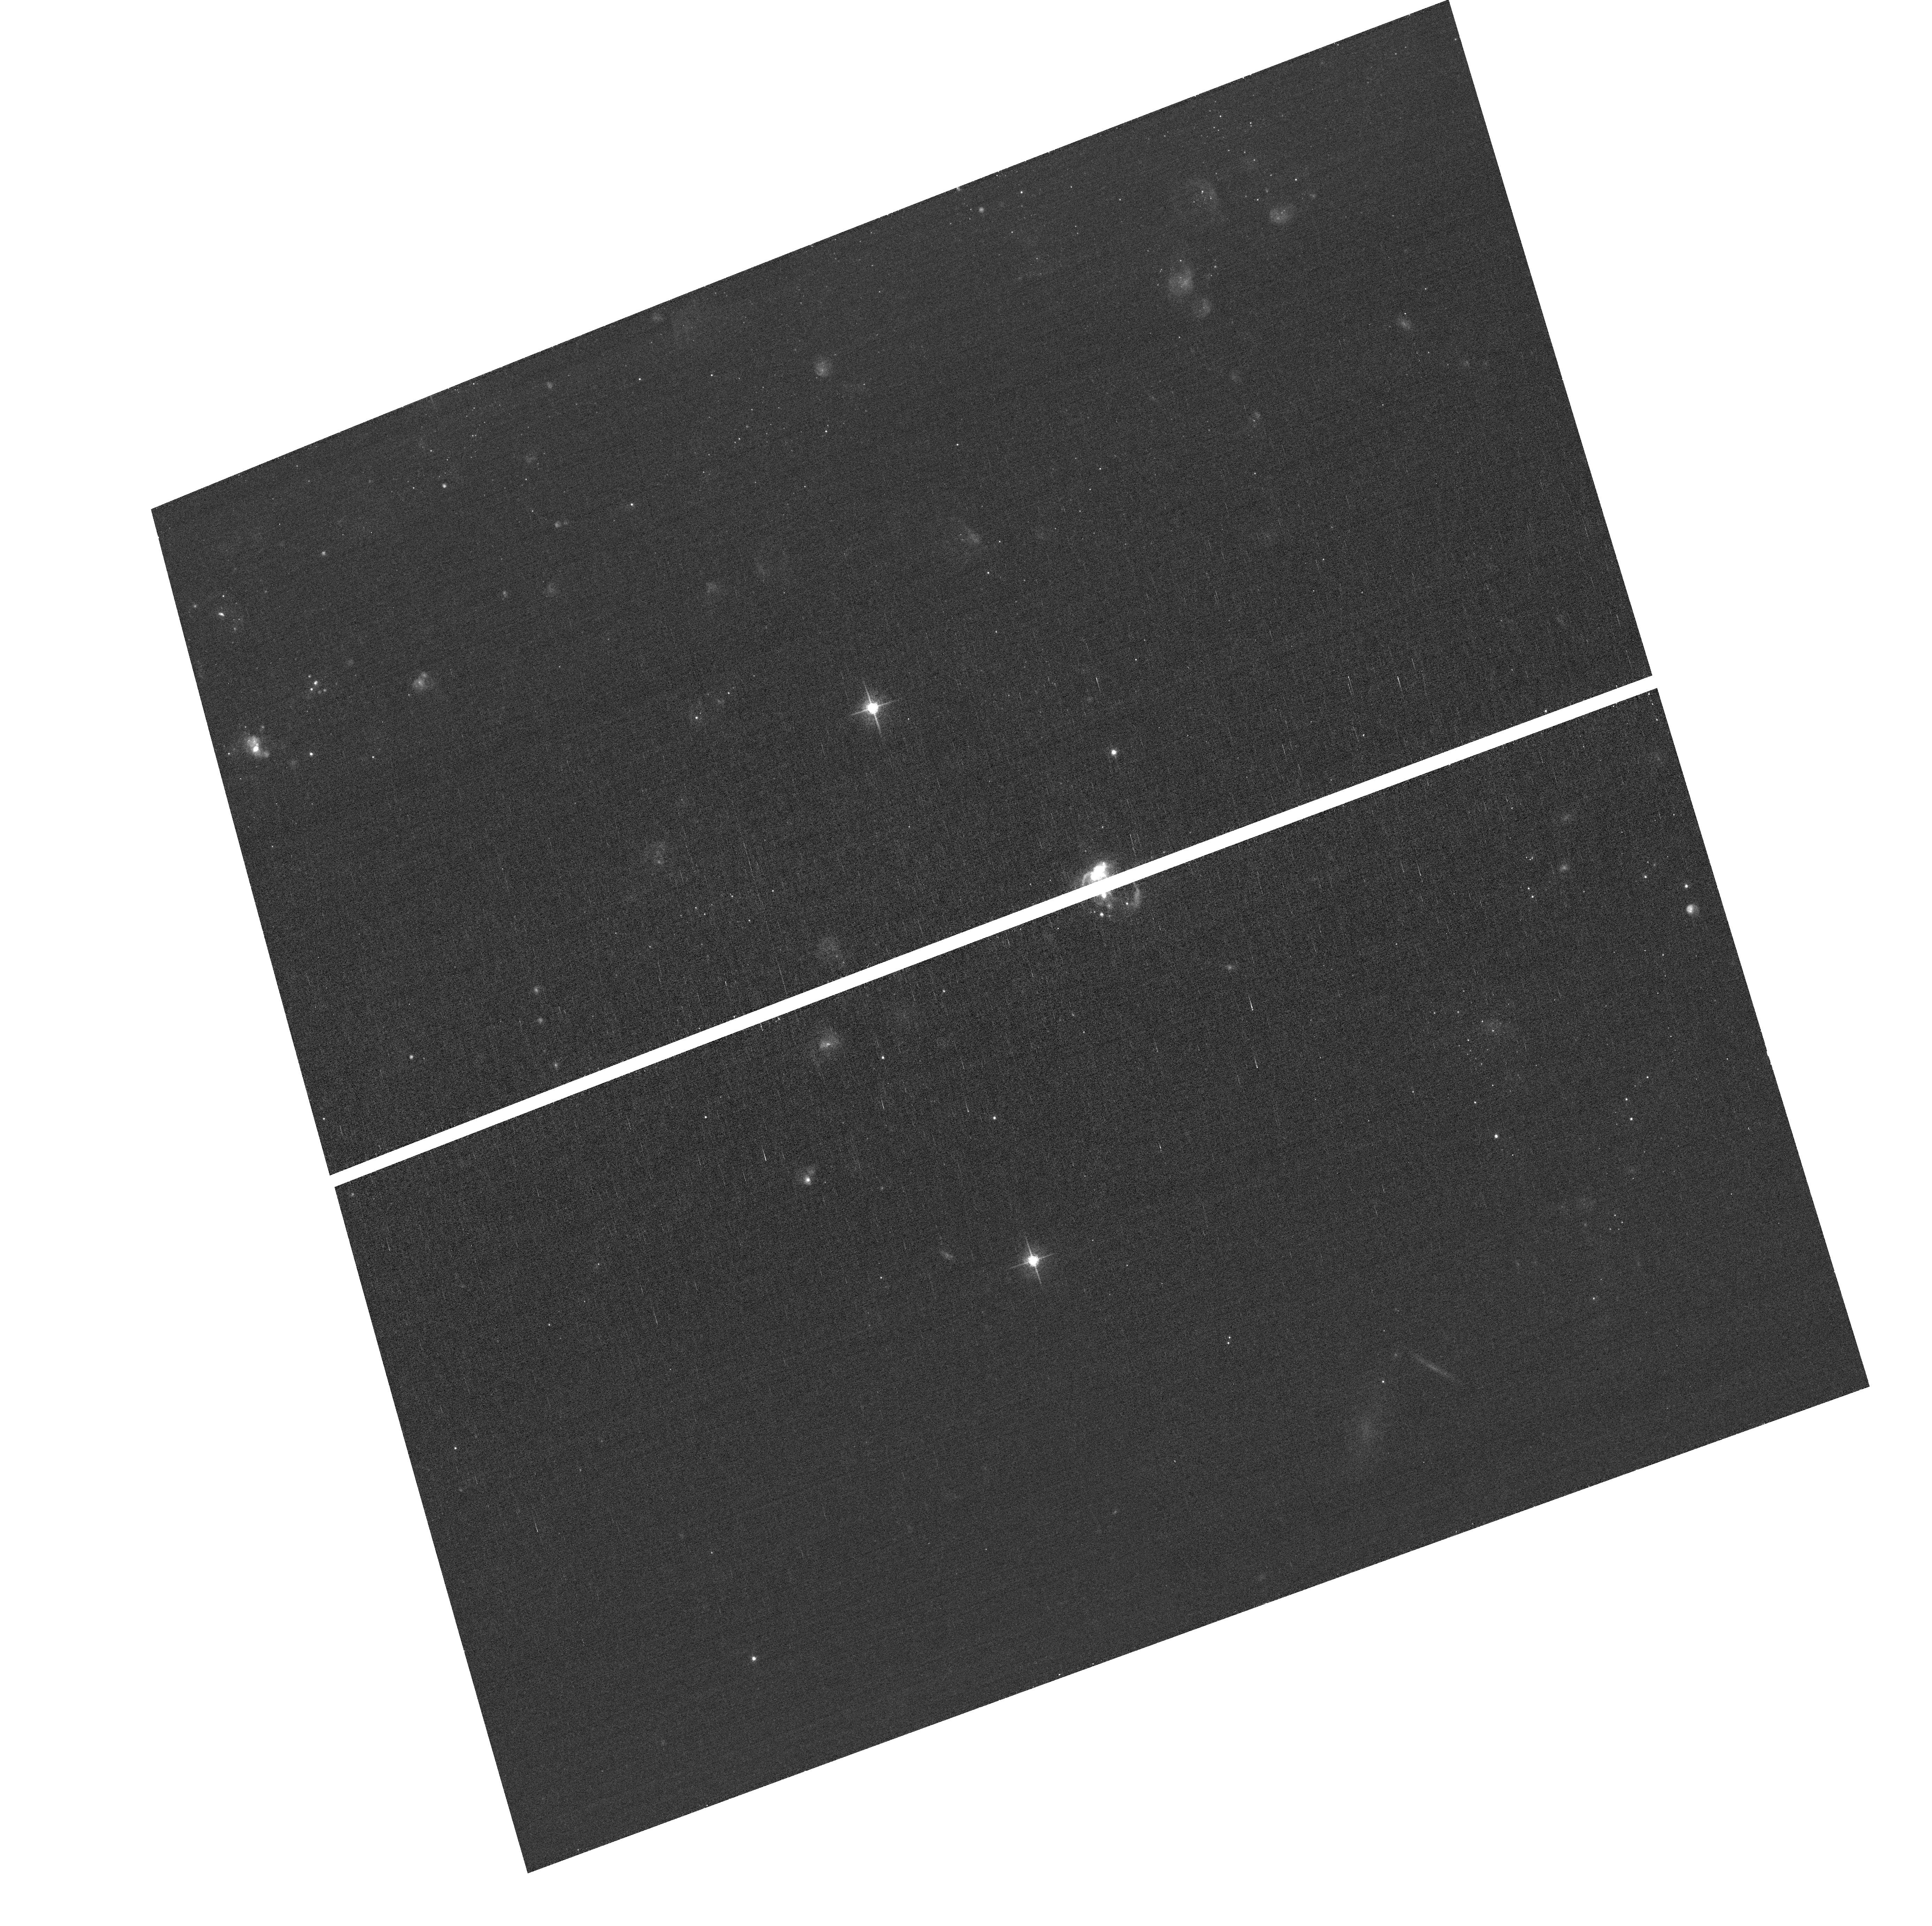
Target: field at RA 210.623°, Dec 54.229°. Instrument: ACS/WFC. Filter: F658N. Exposure: 43 min. Observation ID: hst_13737_01_acs_wfc_f658n_jcoy01

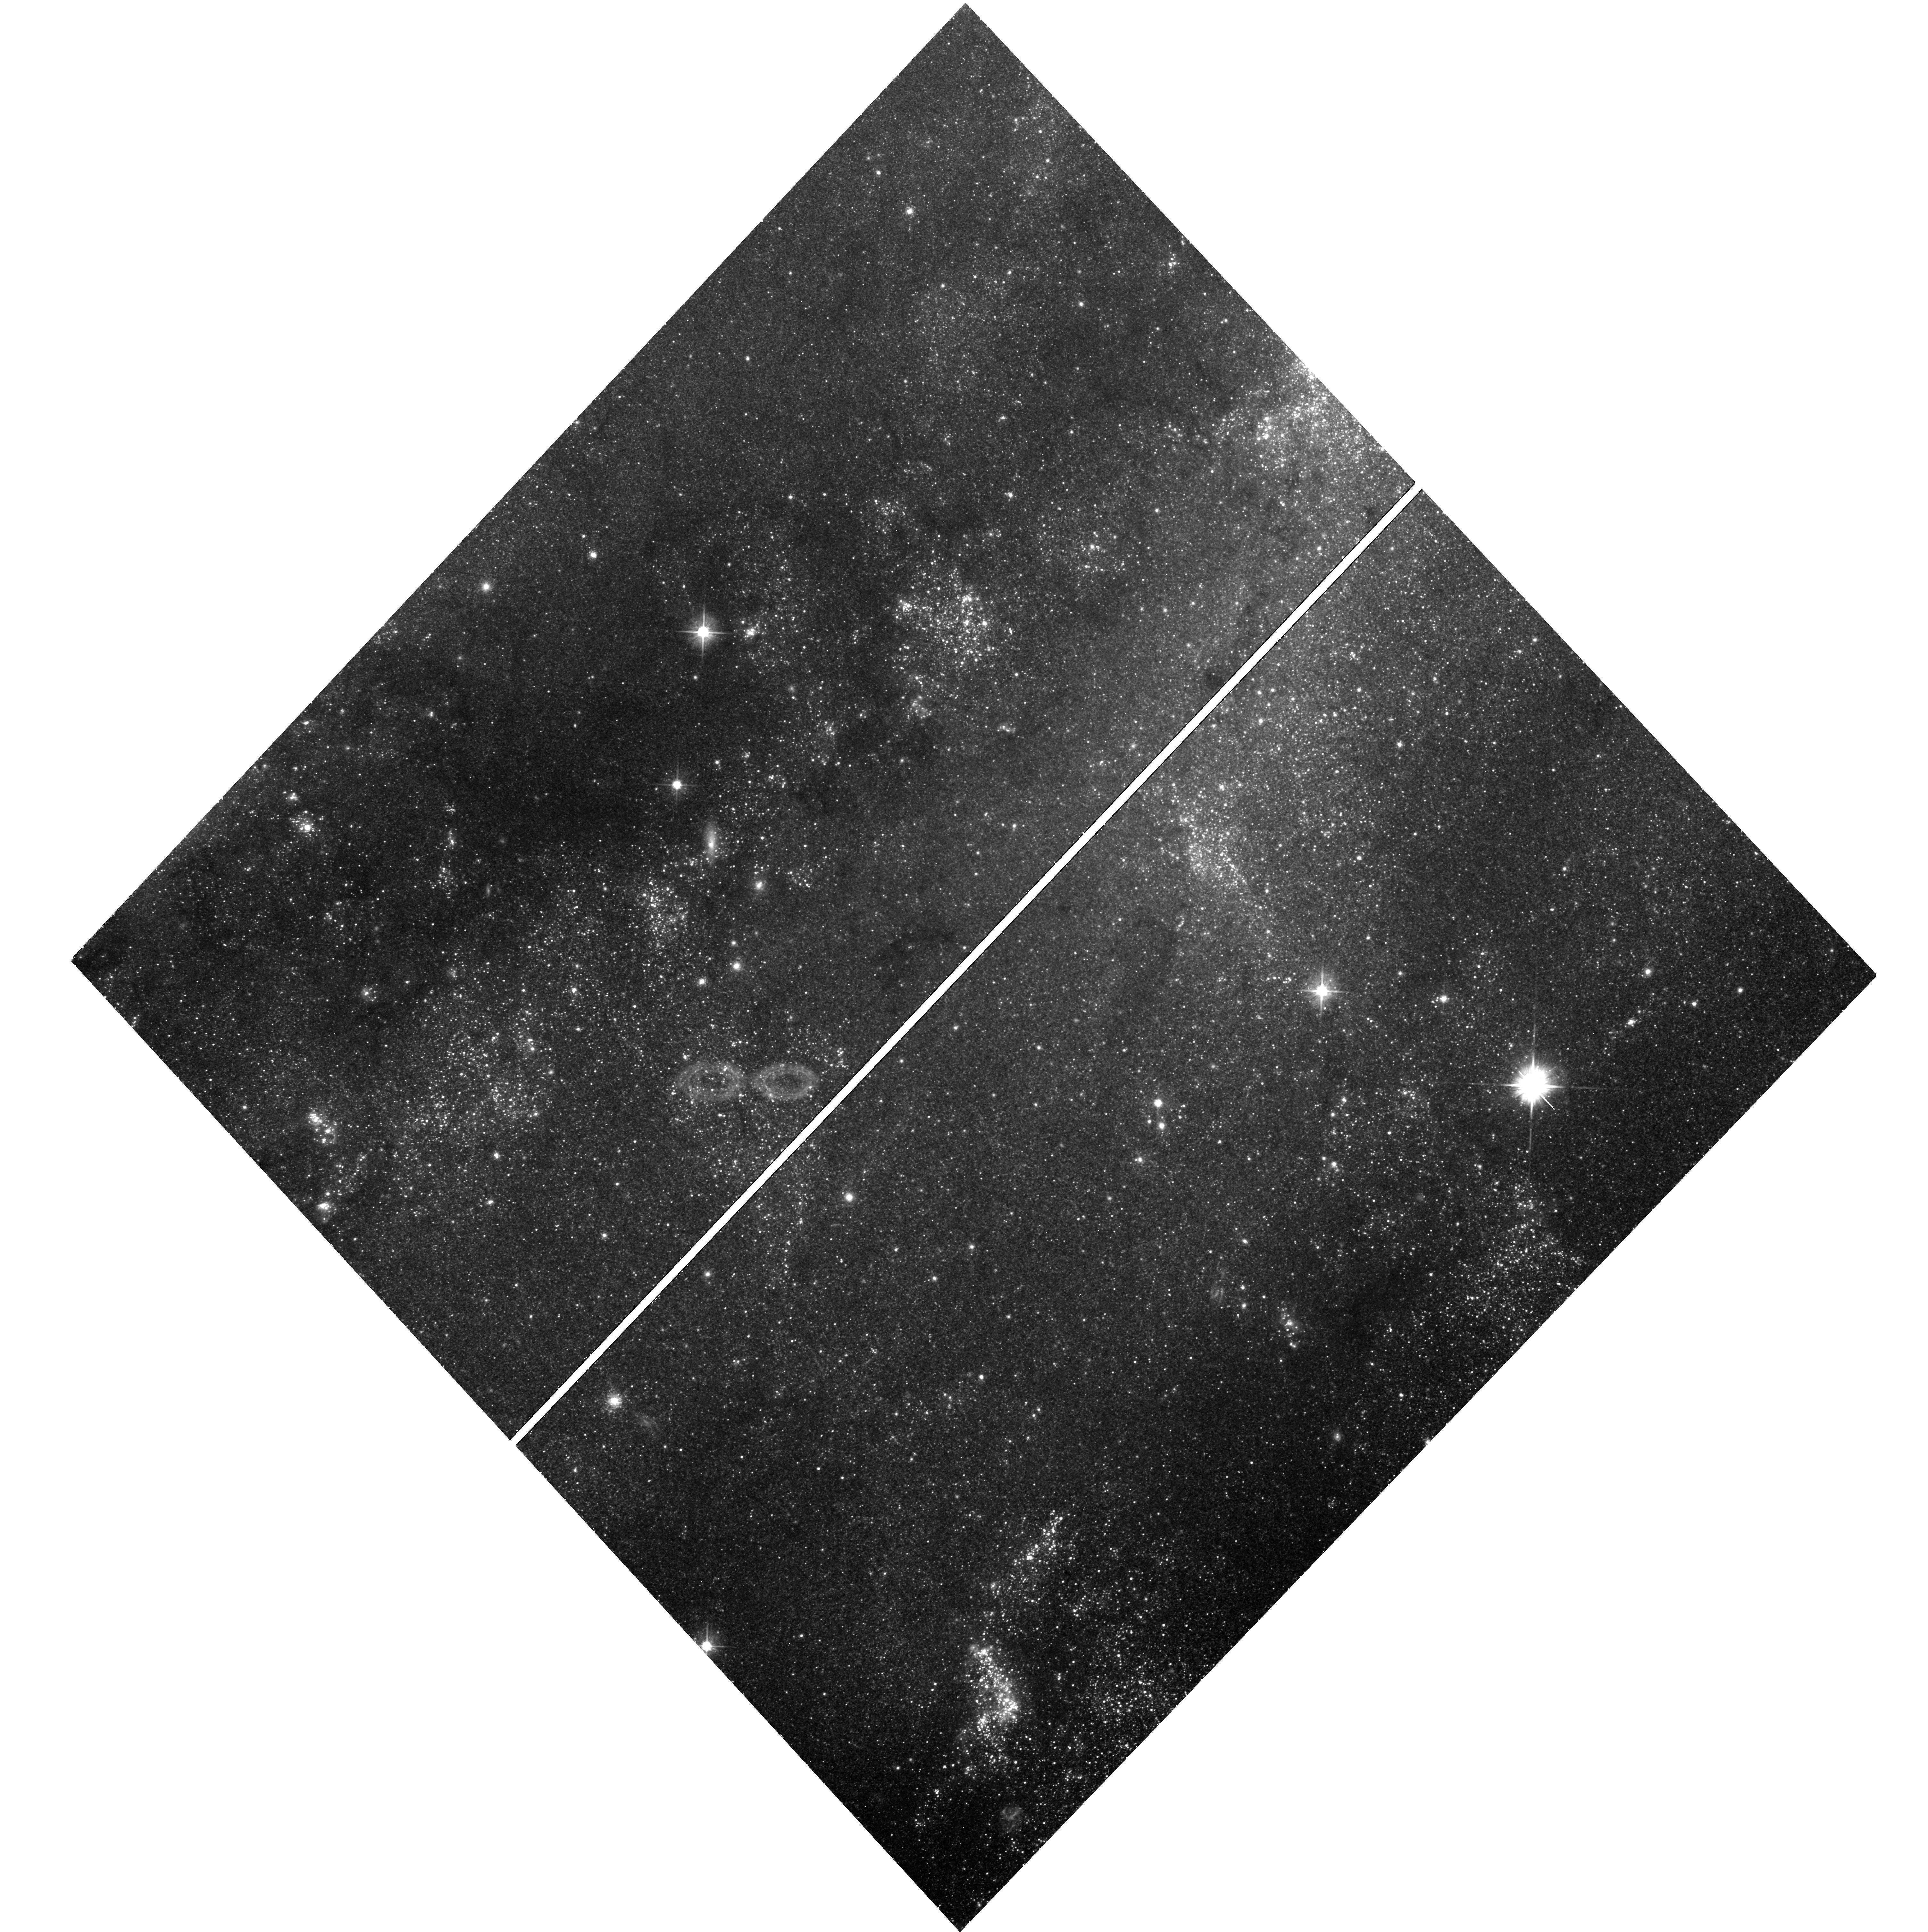
Target: SN-2011FE-CEPHF1. Instrument: WFC3/UVIS. Filter: F555W. Exposure: 54 min. Observation ID: hst_13737_02_wfc3_uvis_f555w_icoy02

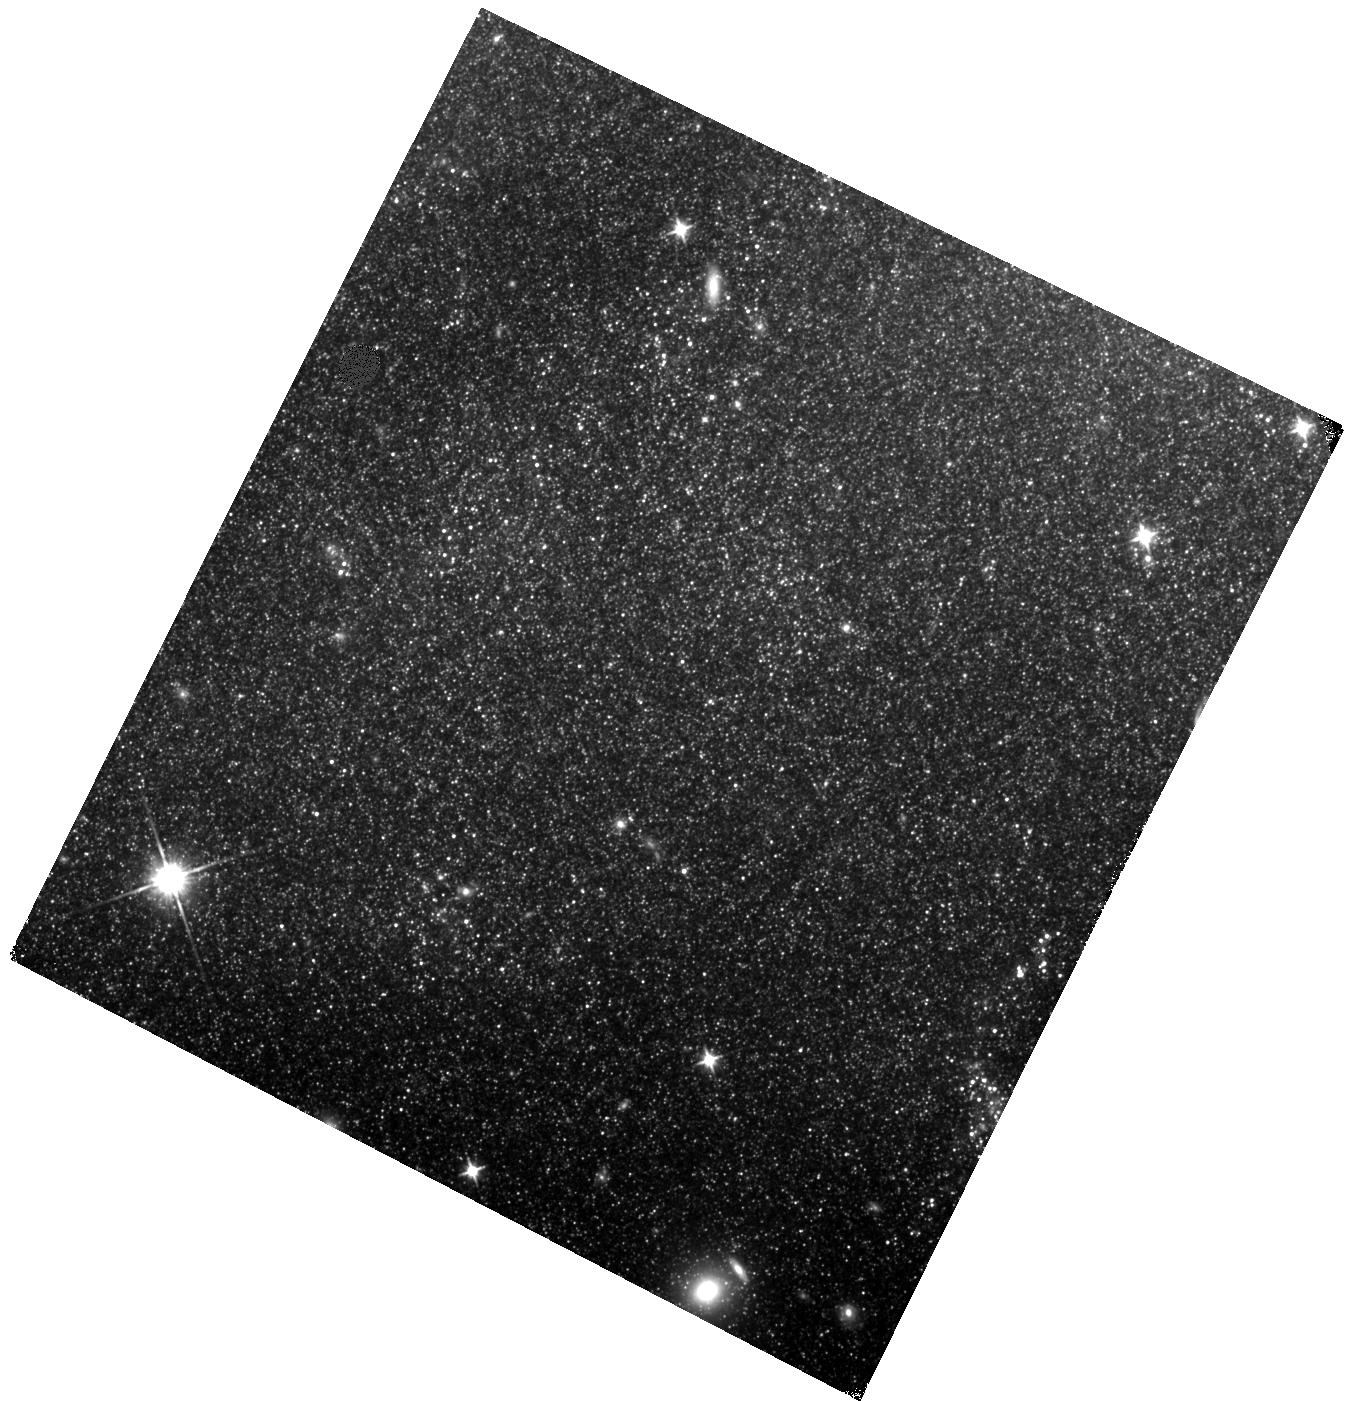
Target: SN-2011FE-OUTER. Instrument: WFC3/IR. Filter: F110W. Exposure: 27 min. Observation ID: hst_13737_01_wfc3_ir_f110w_icoy01

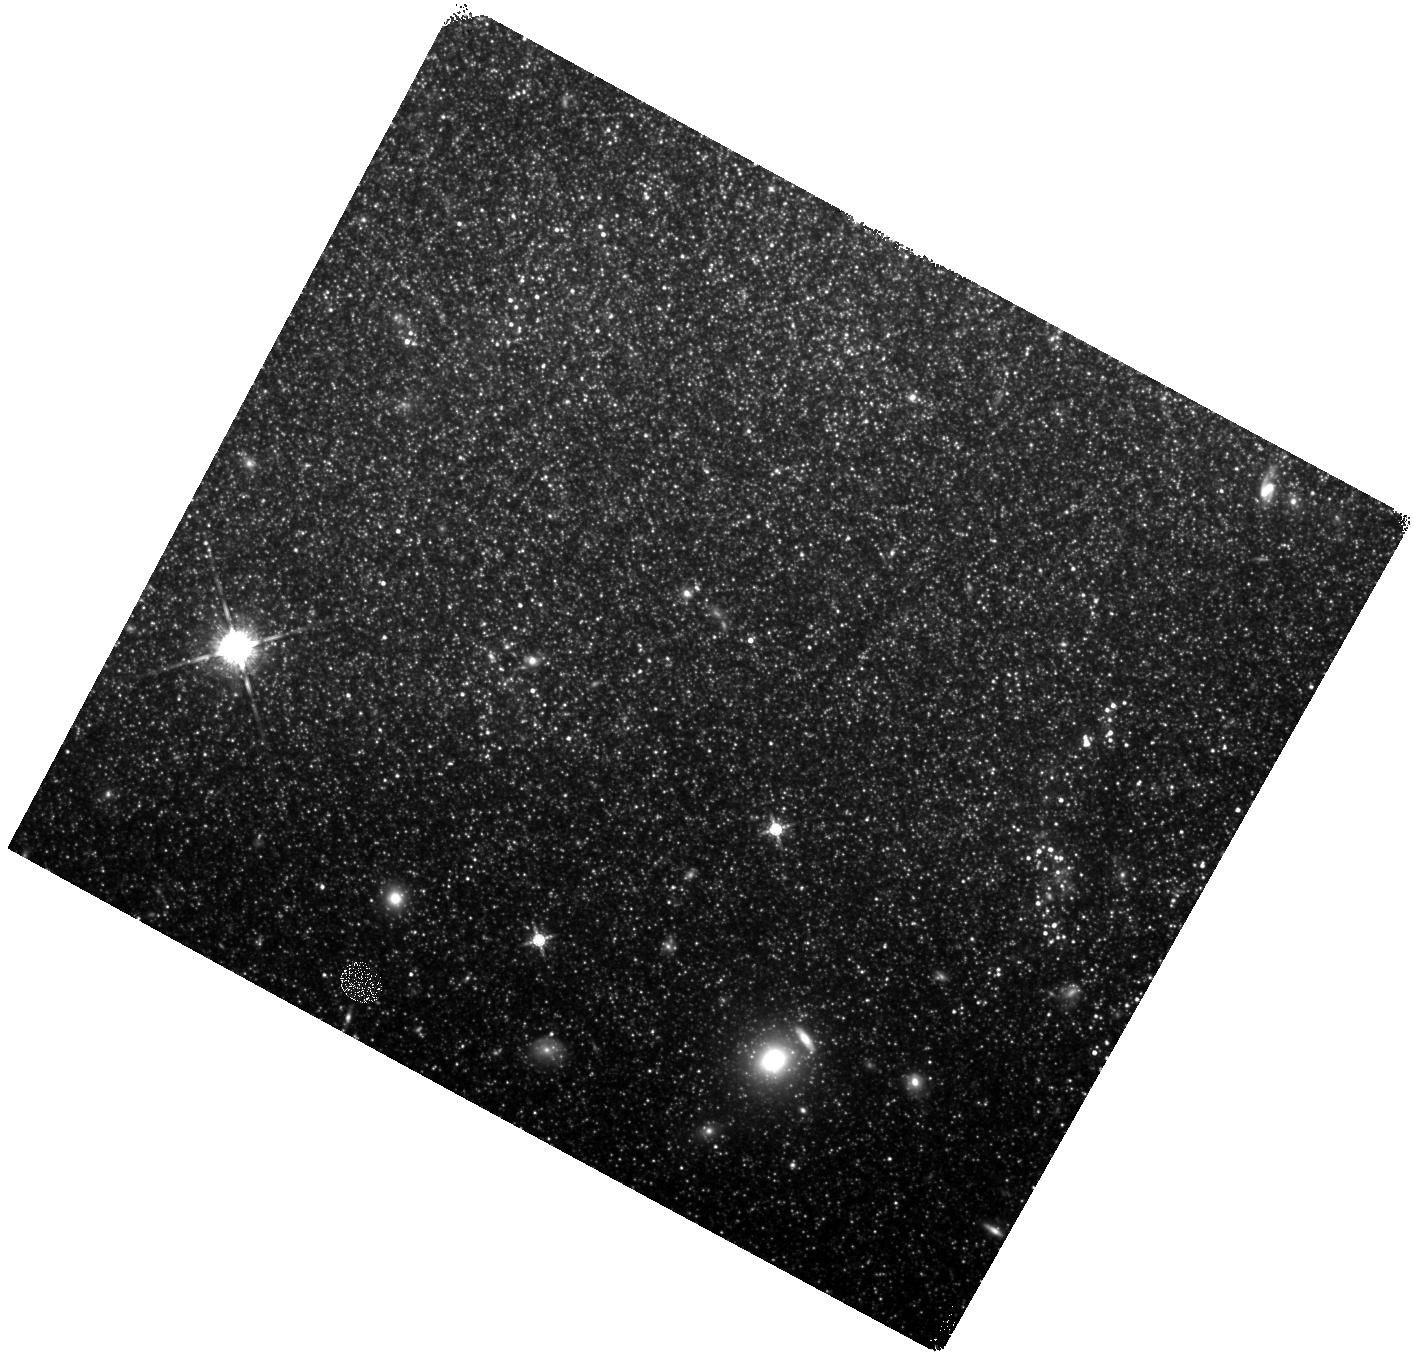
Target: SN-2011FE-CEPHF2. Instrument: WFC3/IR. Filter: F160W. Exposure: 23 min. Observation ID: hst_13737_04_wfc3_ir_f160w_icoy04

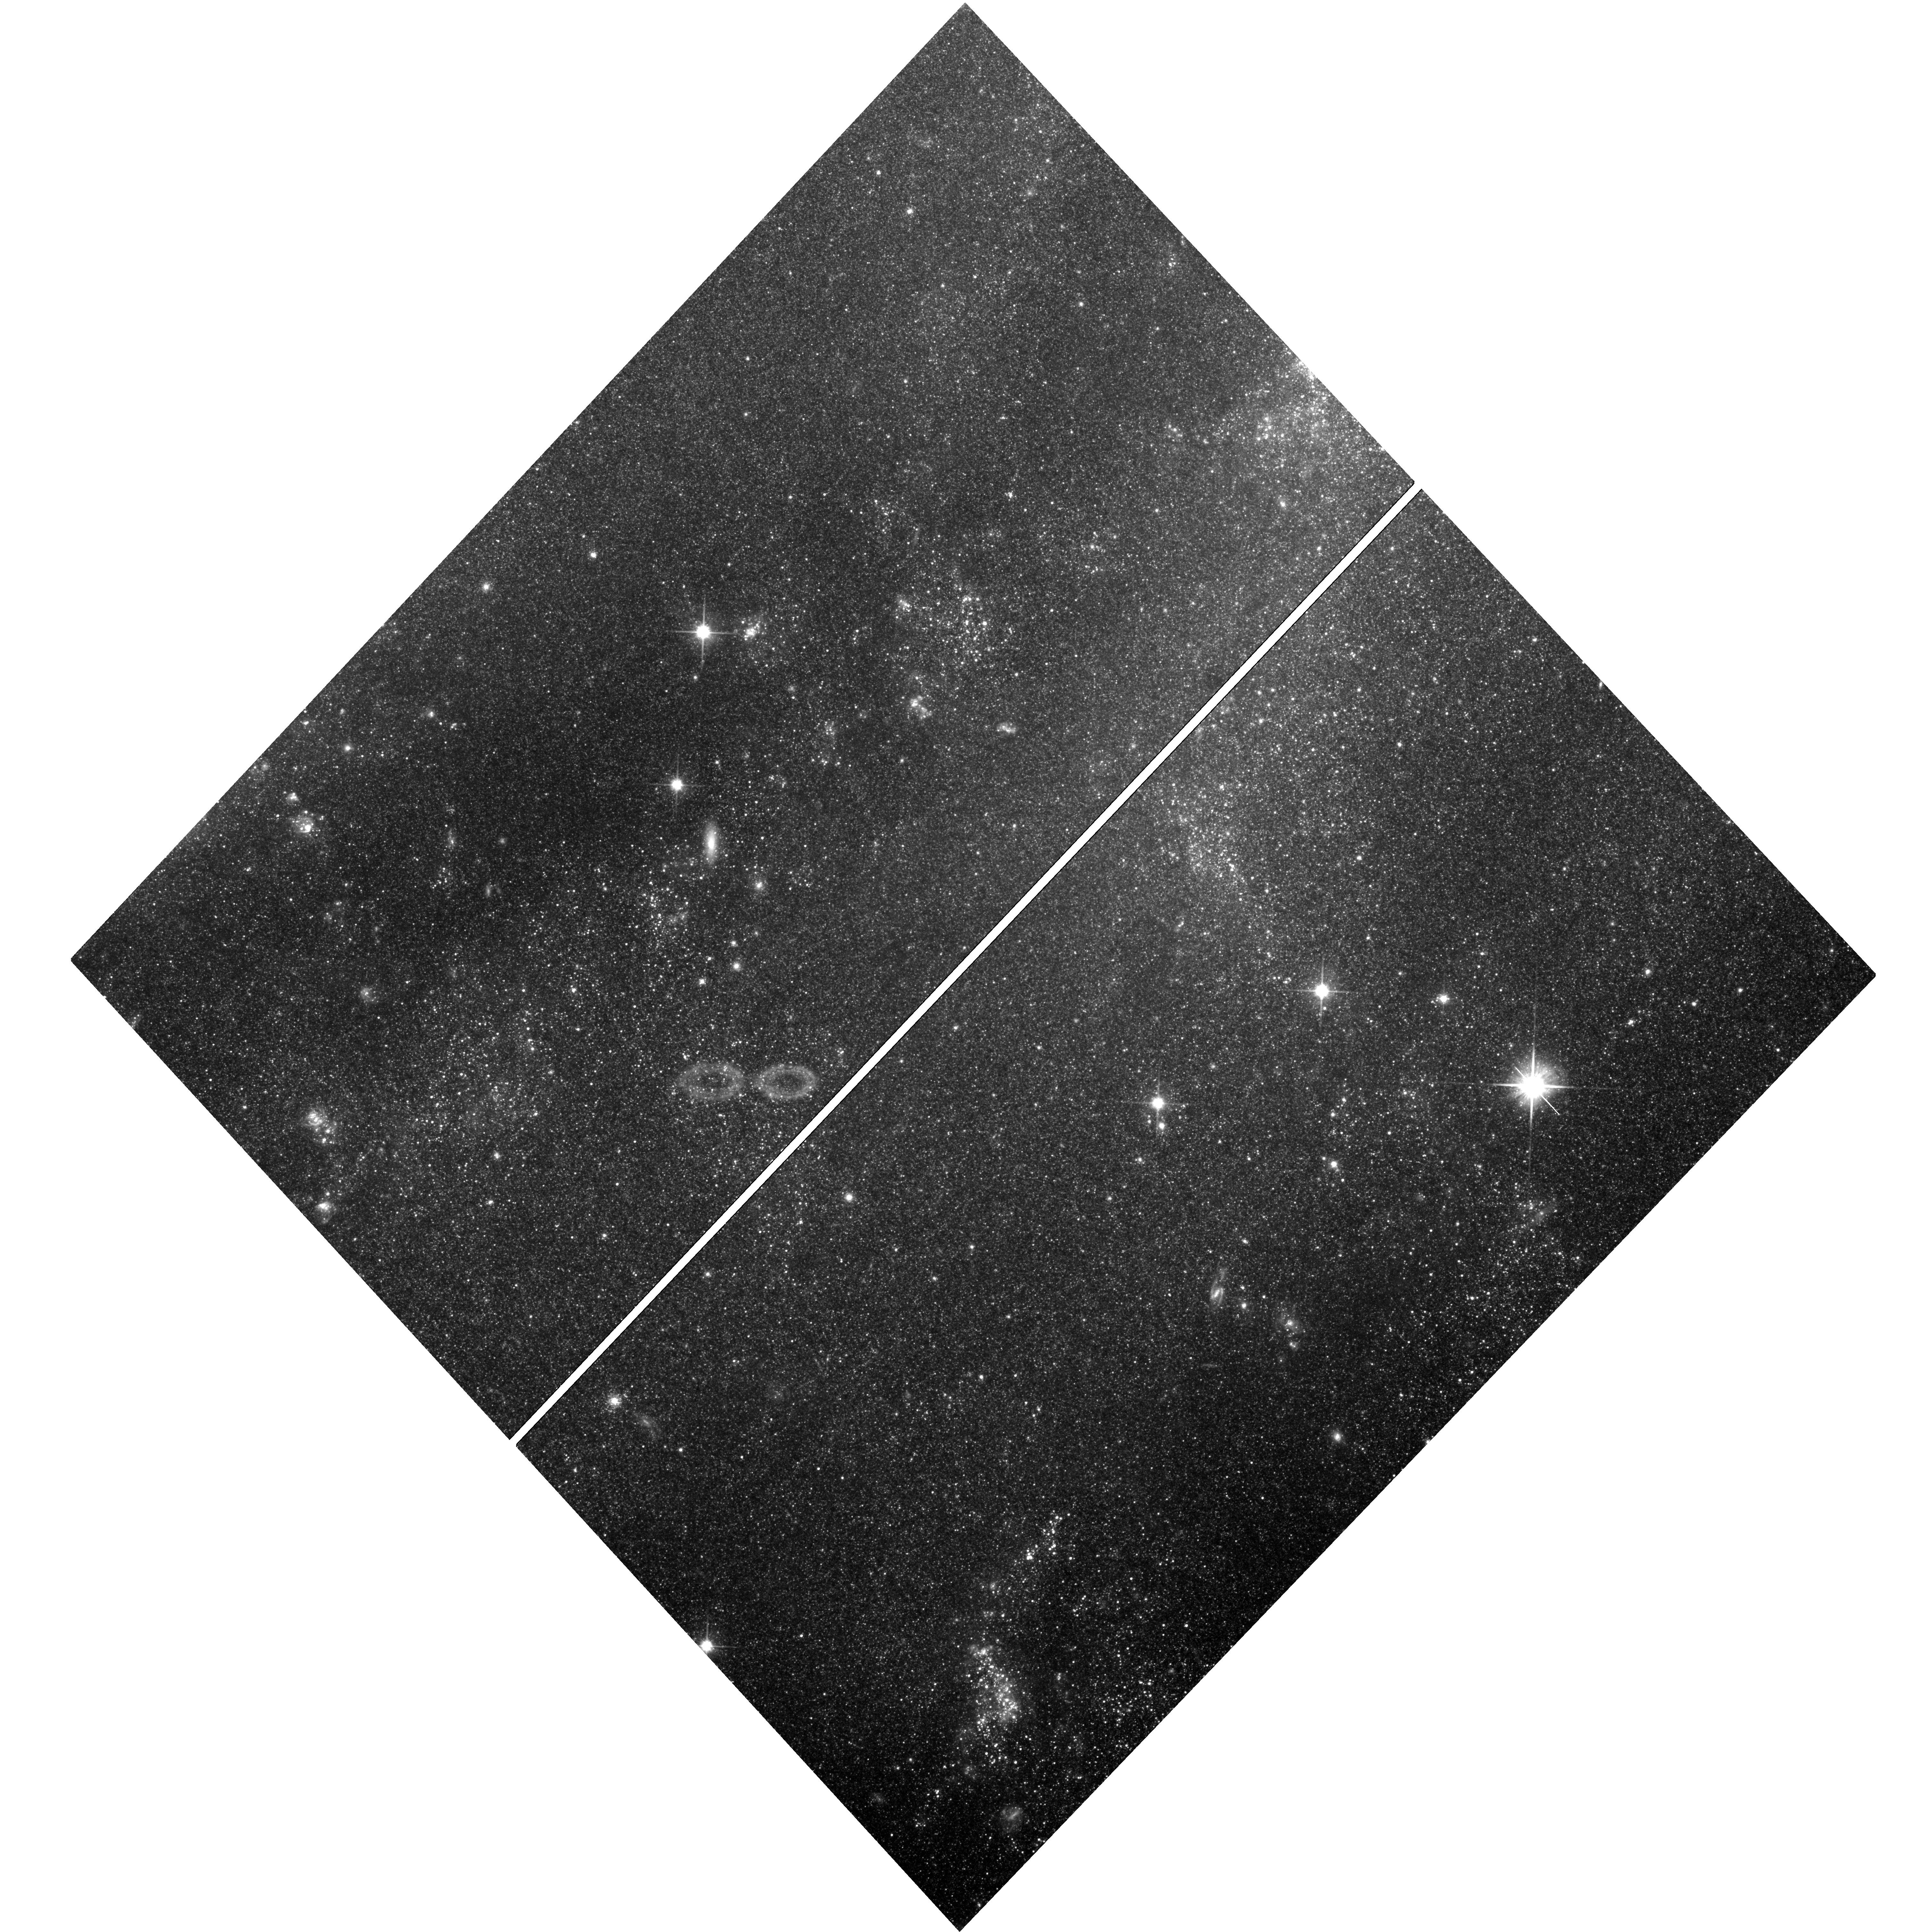
Target: SN-2011FE-CEPHF1. Instrument: WFC3/UVIS. Filter: F600LP. Exposure: 1.5 h. Observation ID: hst_13737_02_wfc3_uvis_f600lp_icoy02

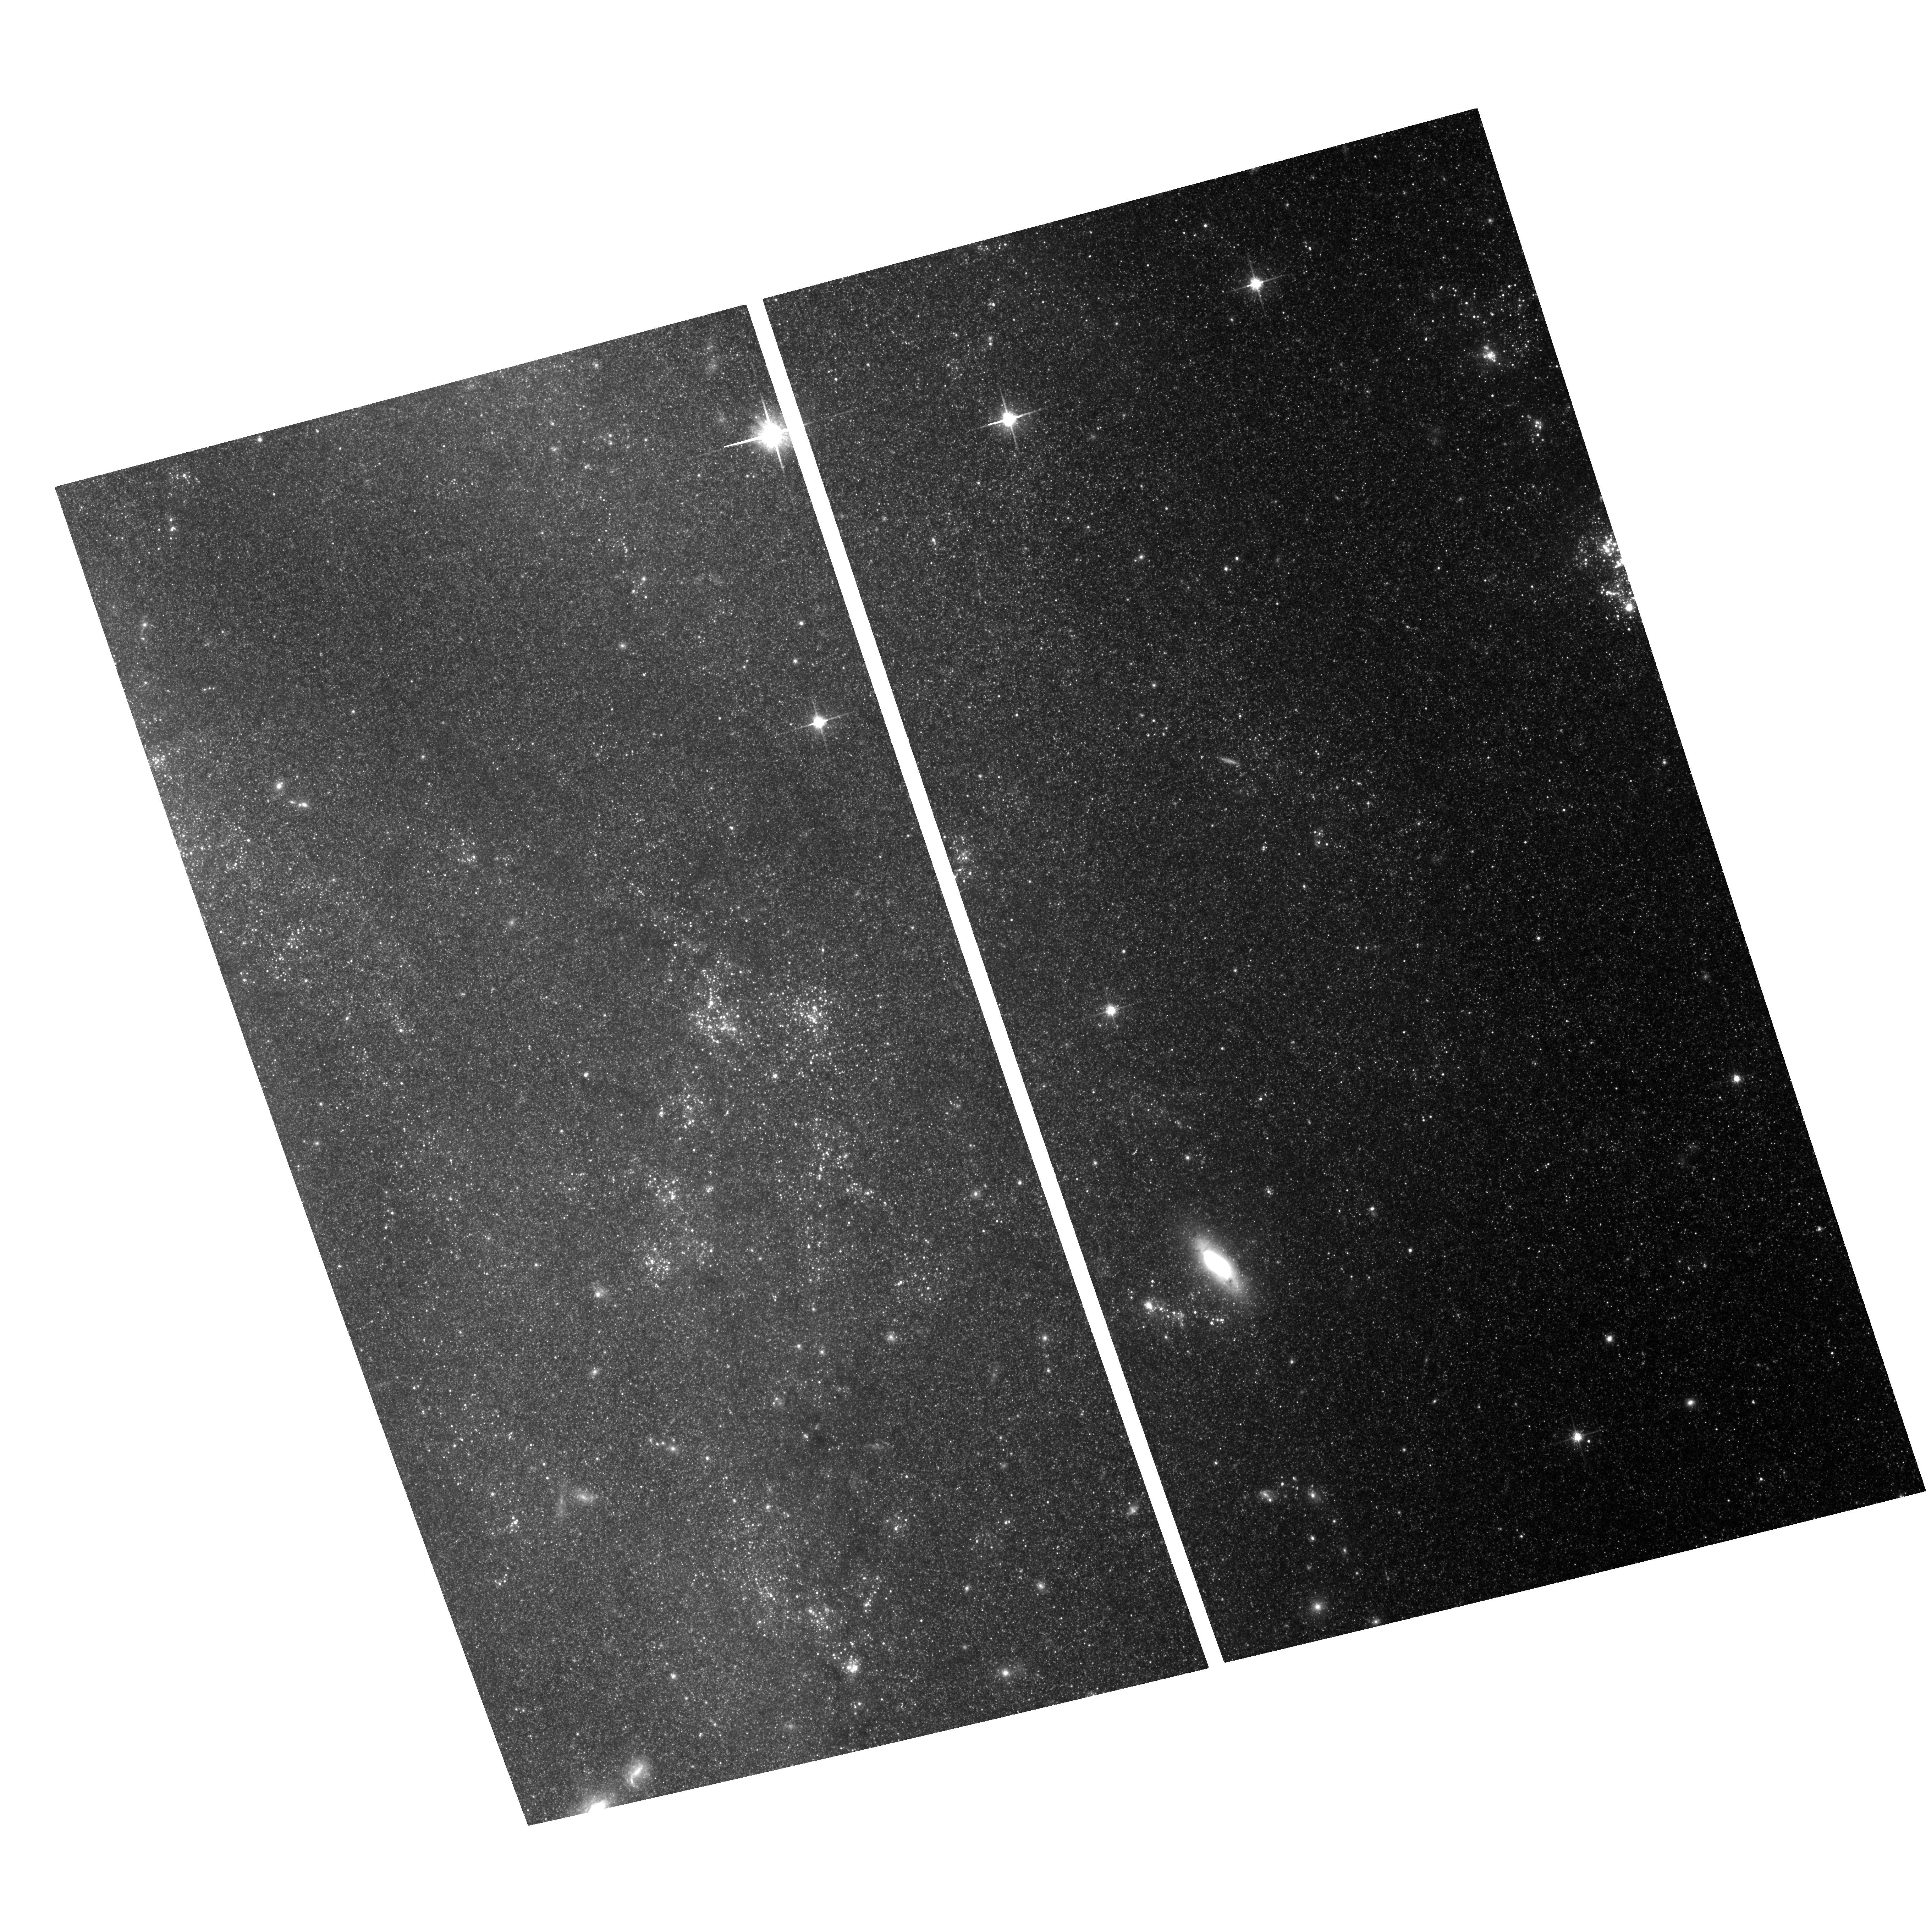
Target: field at RA 210.702°, Dec 54.347°. Instrument: ACS/WFC. Filter: F814W. Exposure: 1.5 h. Observation ID: hst_13737_04_acs_wfc_f814w_jcoy04

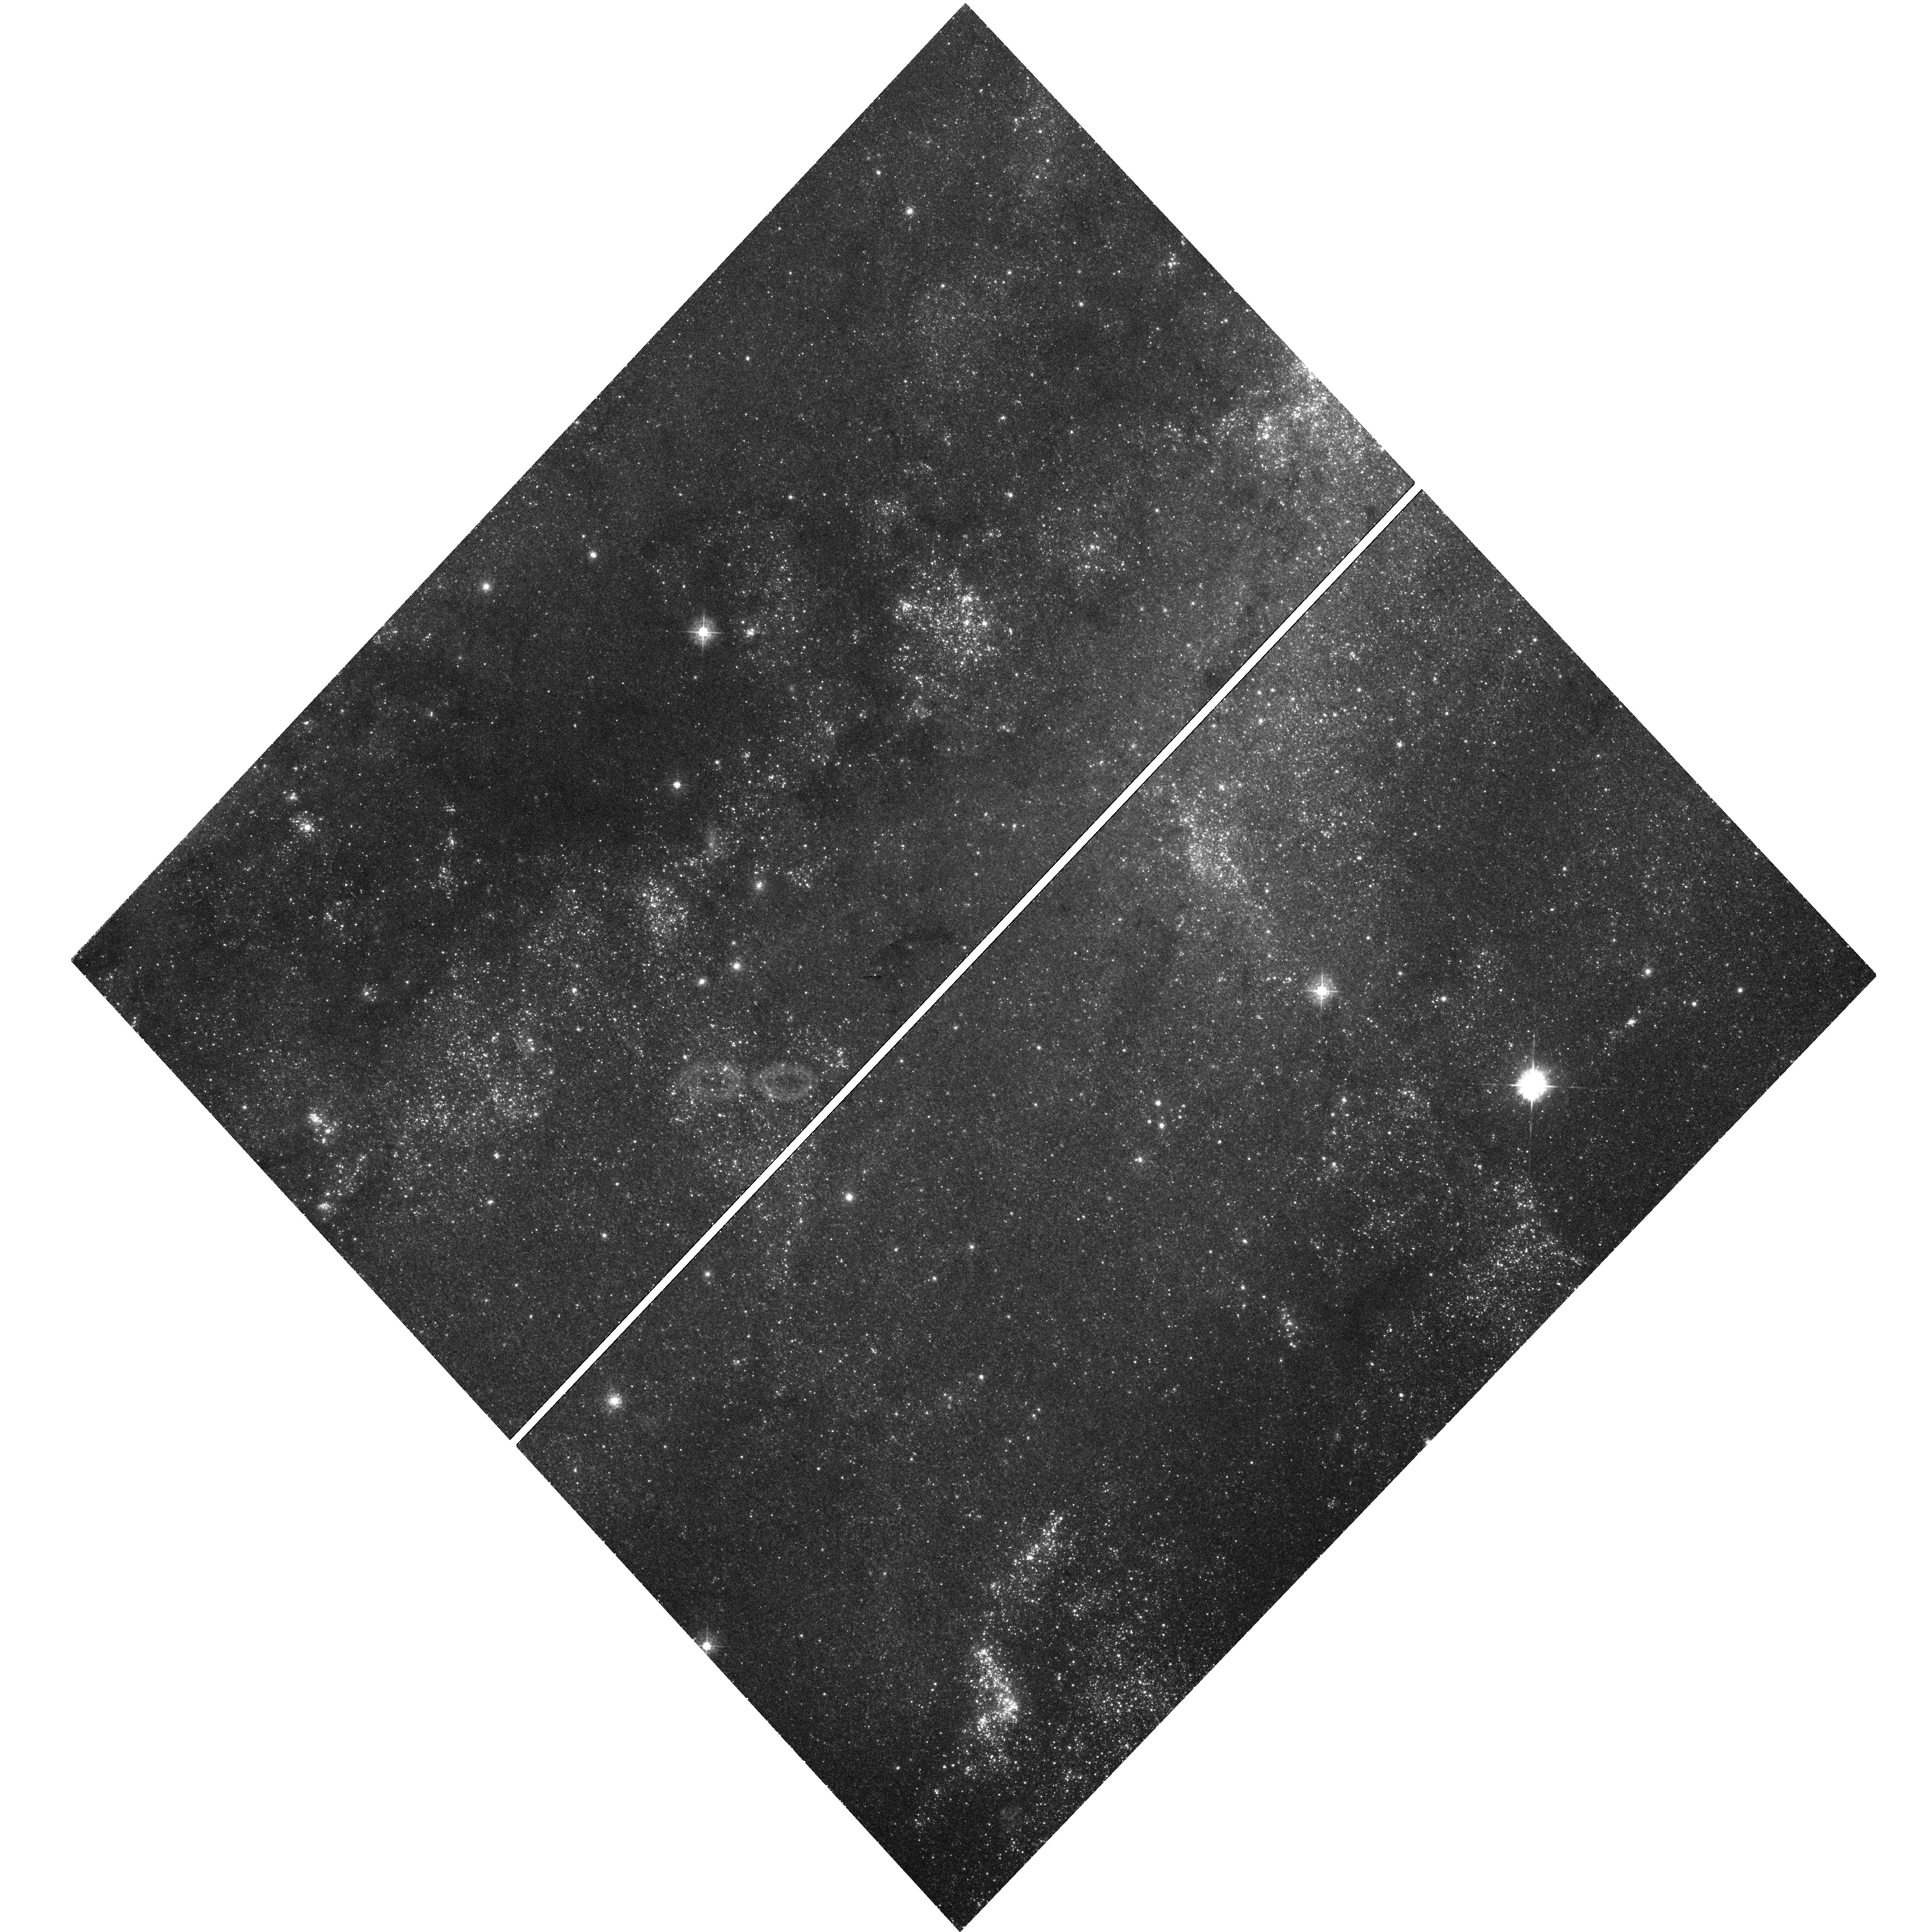
Target: SN-2011FE-CEPHF1. Instrument: WFC3/UVIS. Filter: F438W. Exposure: 46 min. Observation ID: hst_13737_02_wfc3_uvis_f438w_icoy02

Whimper of a Bang: Documenting the Final Days of the Nearby Type Ia Supernova 2011fe (PI: Shappee, Benjamin John)

Even though SNe Ia are crucial to cosmological studies as distance indicators, the exact nature of these systems remains theoretically ambiguous and observationally elusive. However, there is a new hope. Due to nucleosynthetic effects during explosion, single and double degenerate SNe Ia models are predicted to produce vastly differing amounts 57Co and 55Fe. 57Co and 55Fe dominate the power of the very late time light curves of SNe Ia at ~1050 days and ~1500 after the initial explosion, respectively. Broad band observations of the bolometric luminosity at these epochs have the ability to measure the ratio of these two isotopes and thus discriminate between progenitor models. As the brightest SN Ia in nearly 40 years, SN 2011fe offers a prime opportunity to follow a SN Ia to such late epochs. Here we propose HST WFC3 optical and IR photometry of SN 2011fe to observe the transition from a 56Co powered lightcurve to a 57Co powered one. These observations will place unique constraints on progenitor systems of SNe Ia. SN 2011fe is likely to remain the best studied normal SN Ia of our generation and if these observations are not made this cycle, they will likely never be done with Hubble because this measurement will not be possible next cycle for SN 2011fe.